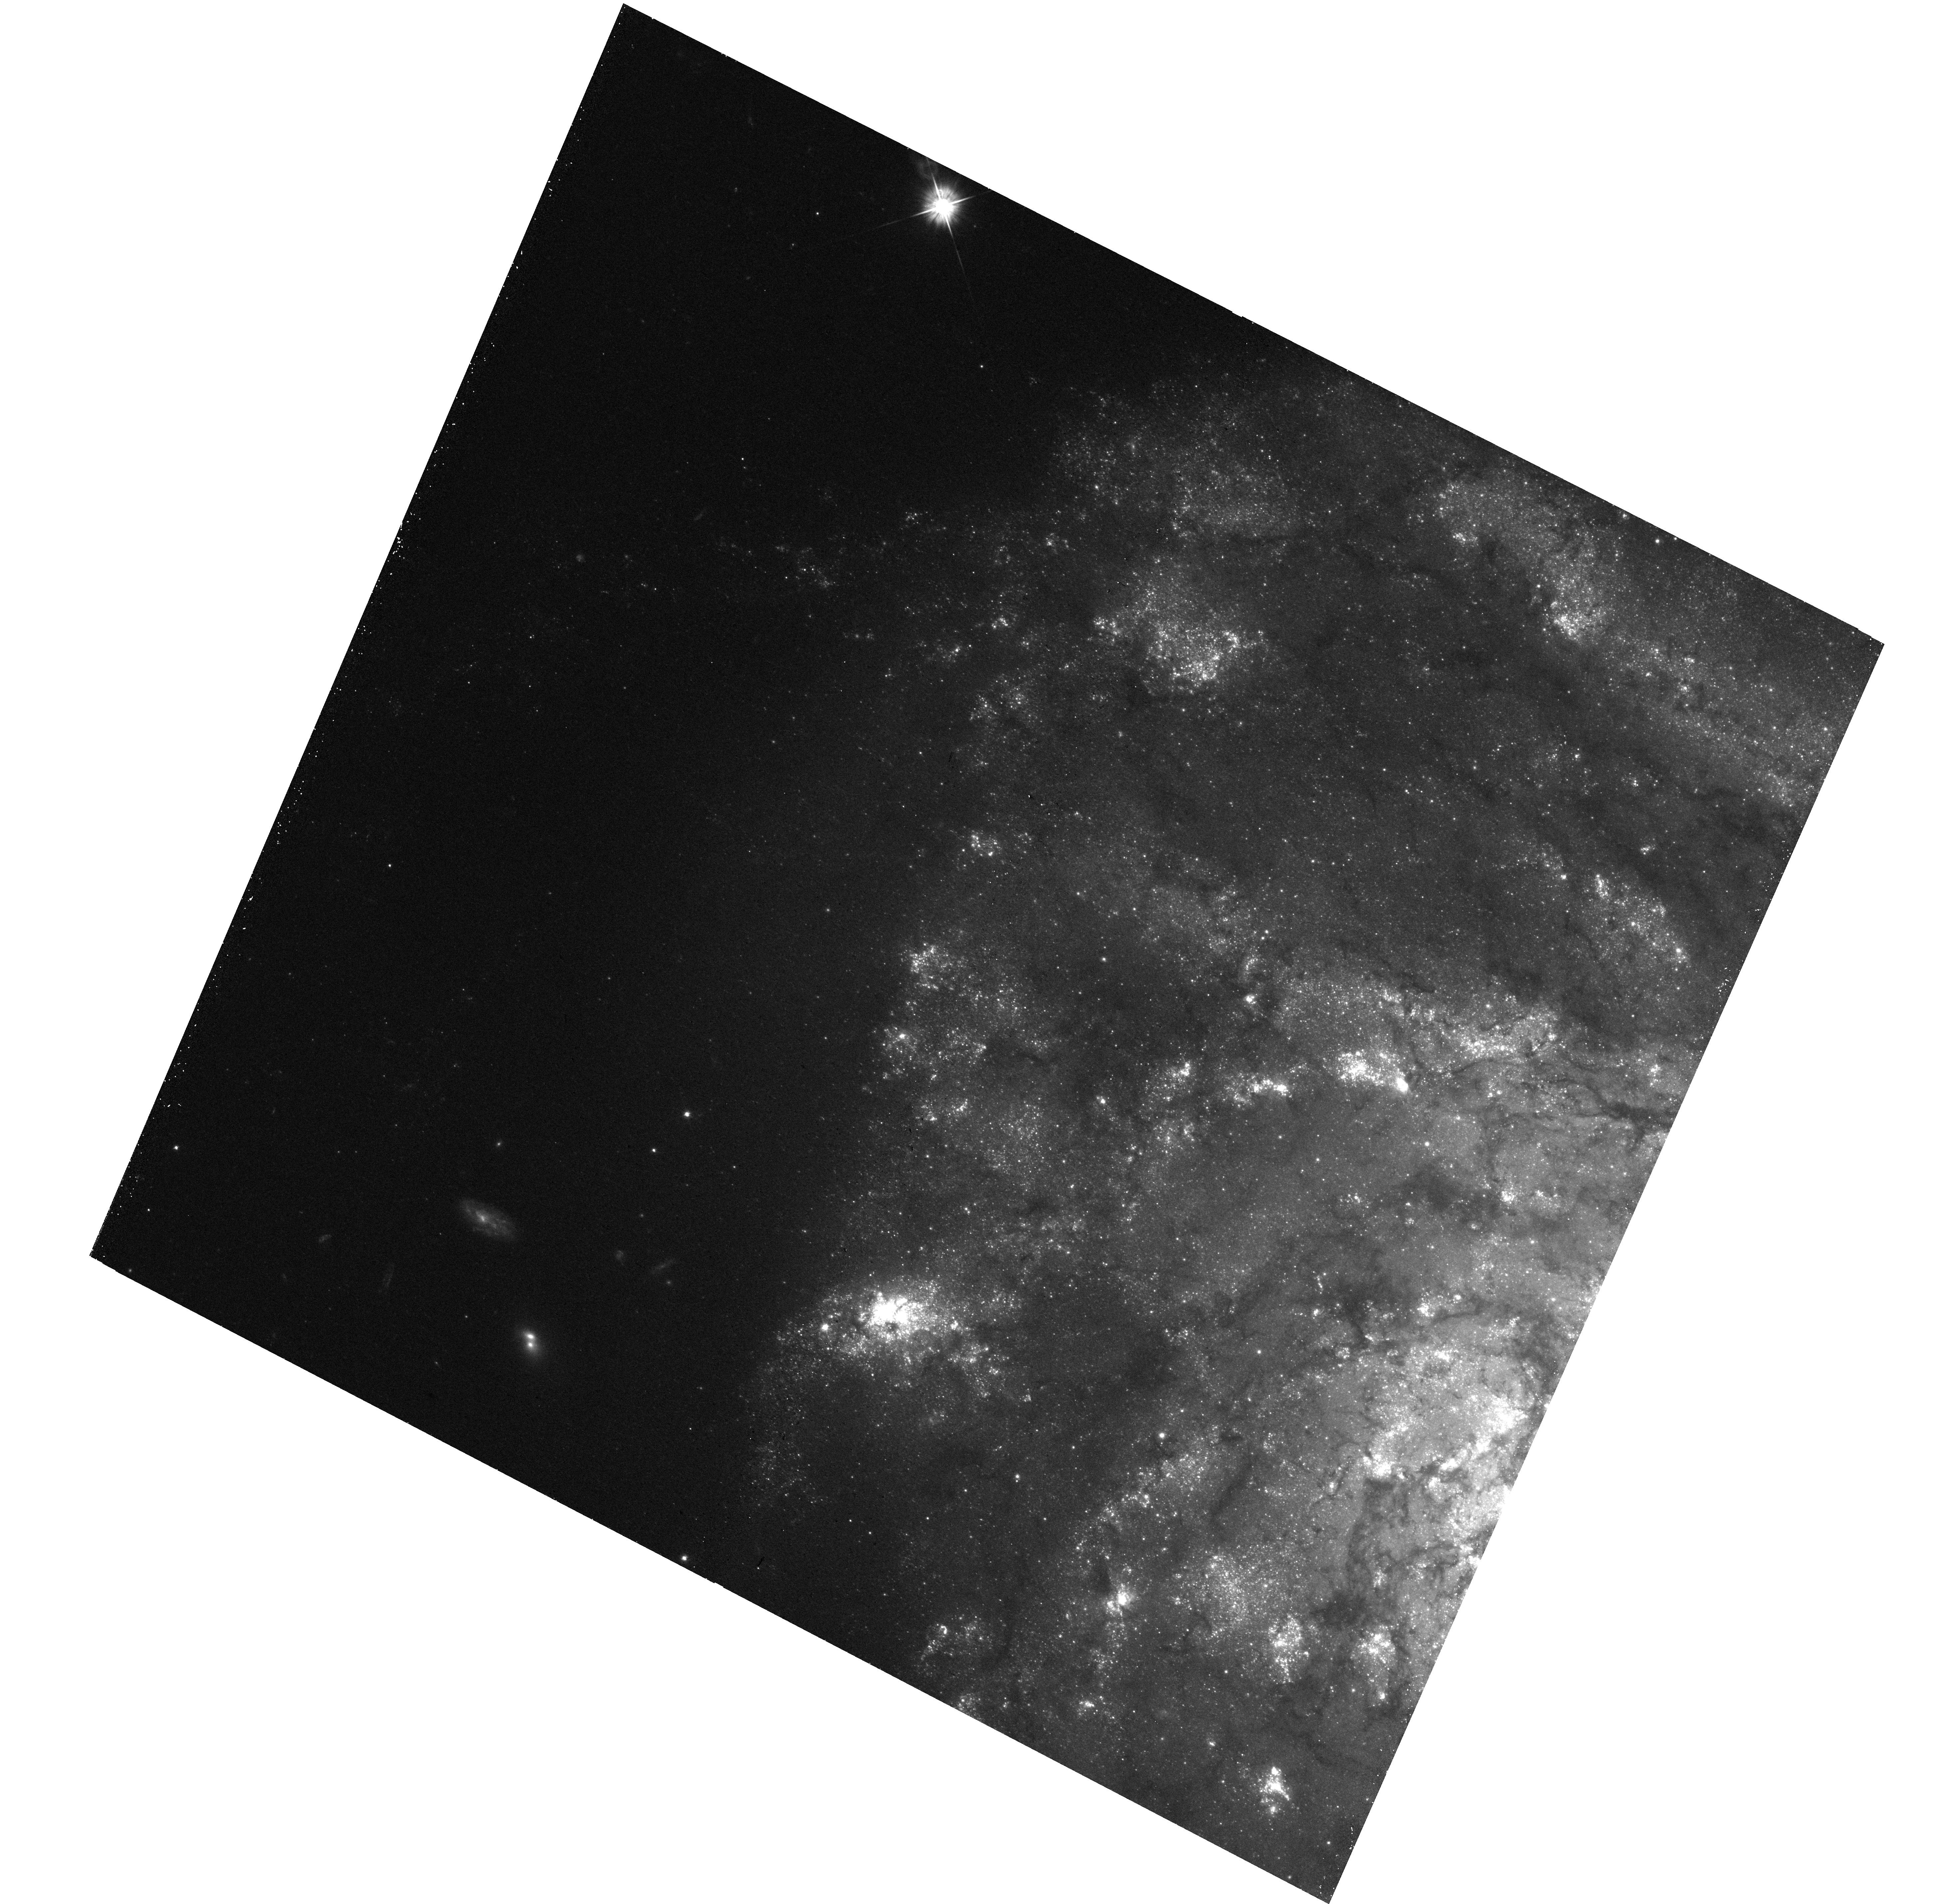
Target: NGC-4254-E
Instrument: WFC3/UVIS
Filter: F555W
Exposure: 18 min
Observation ID: hst_15654_23_wfc3_uvis_f555w_idxr23

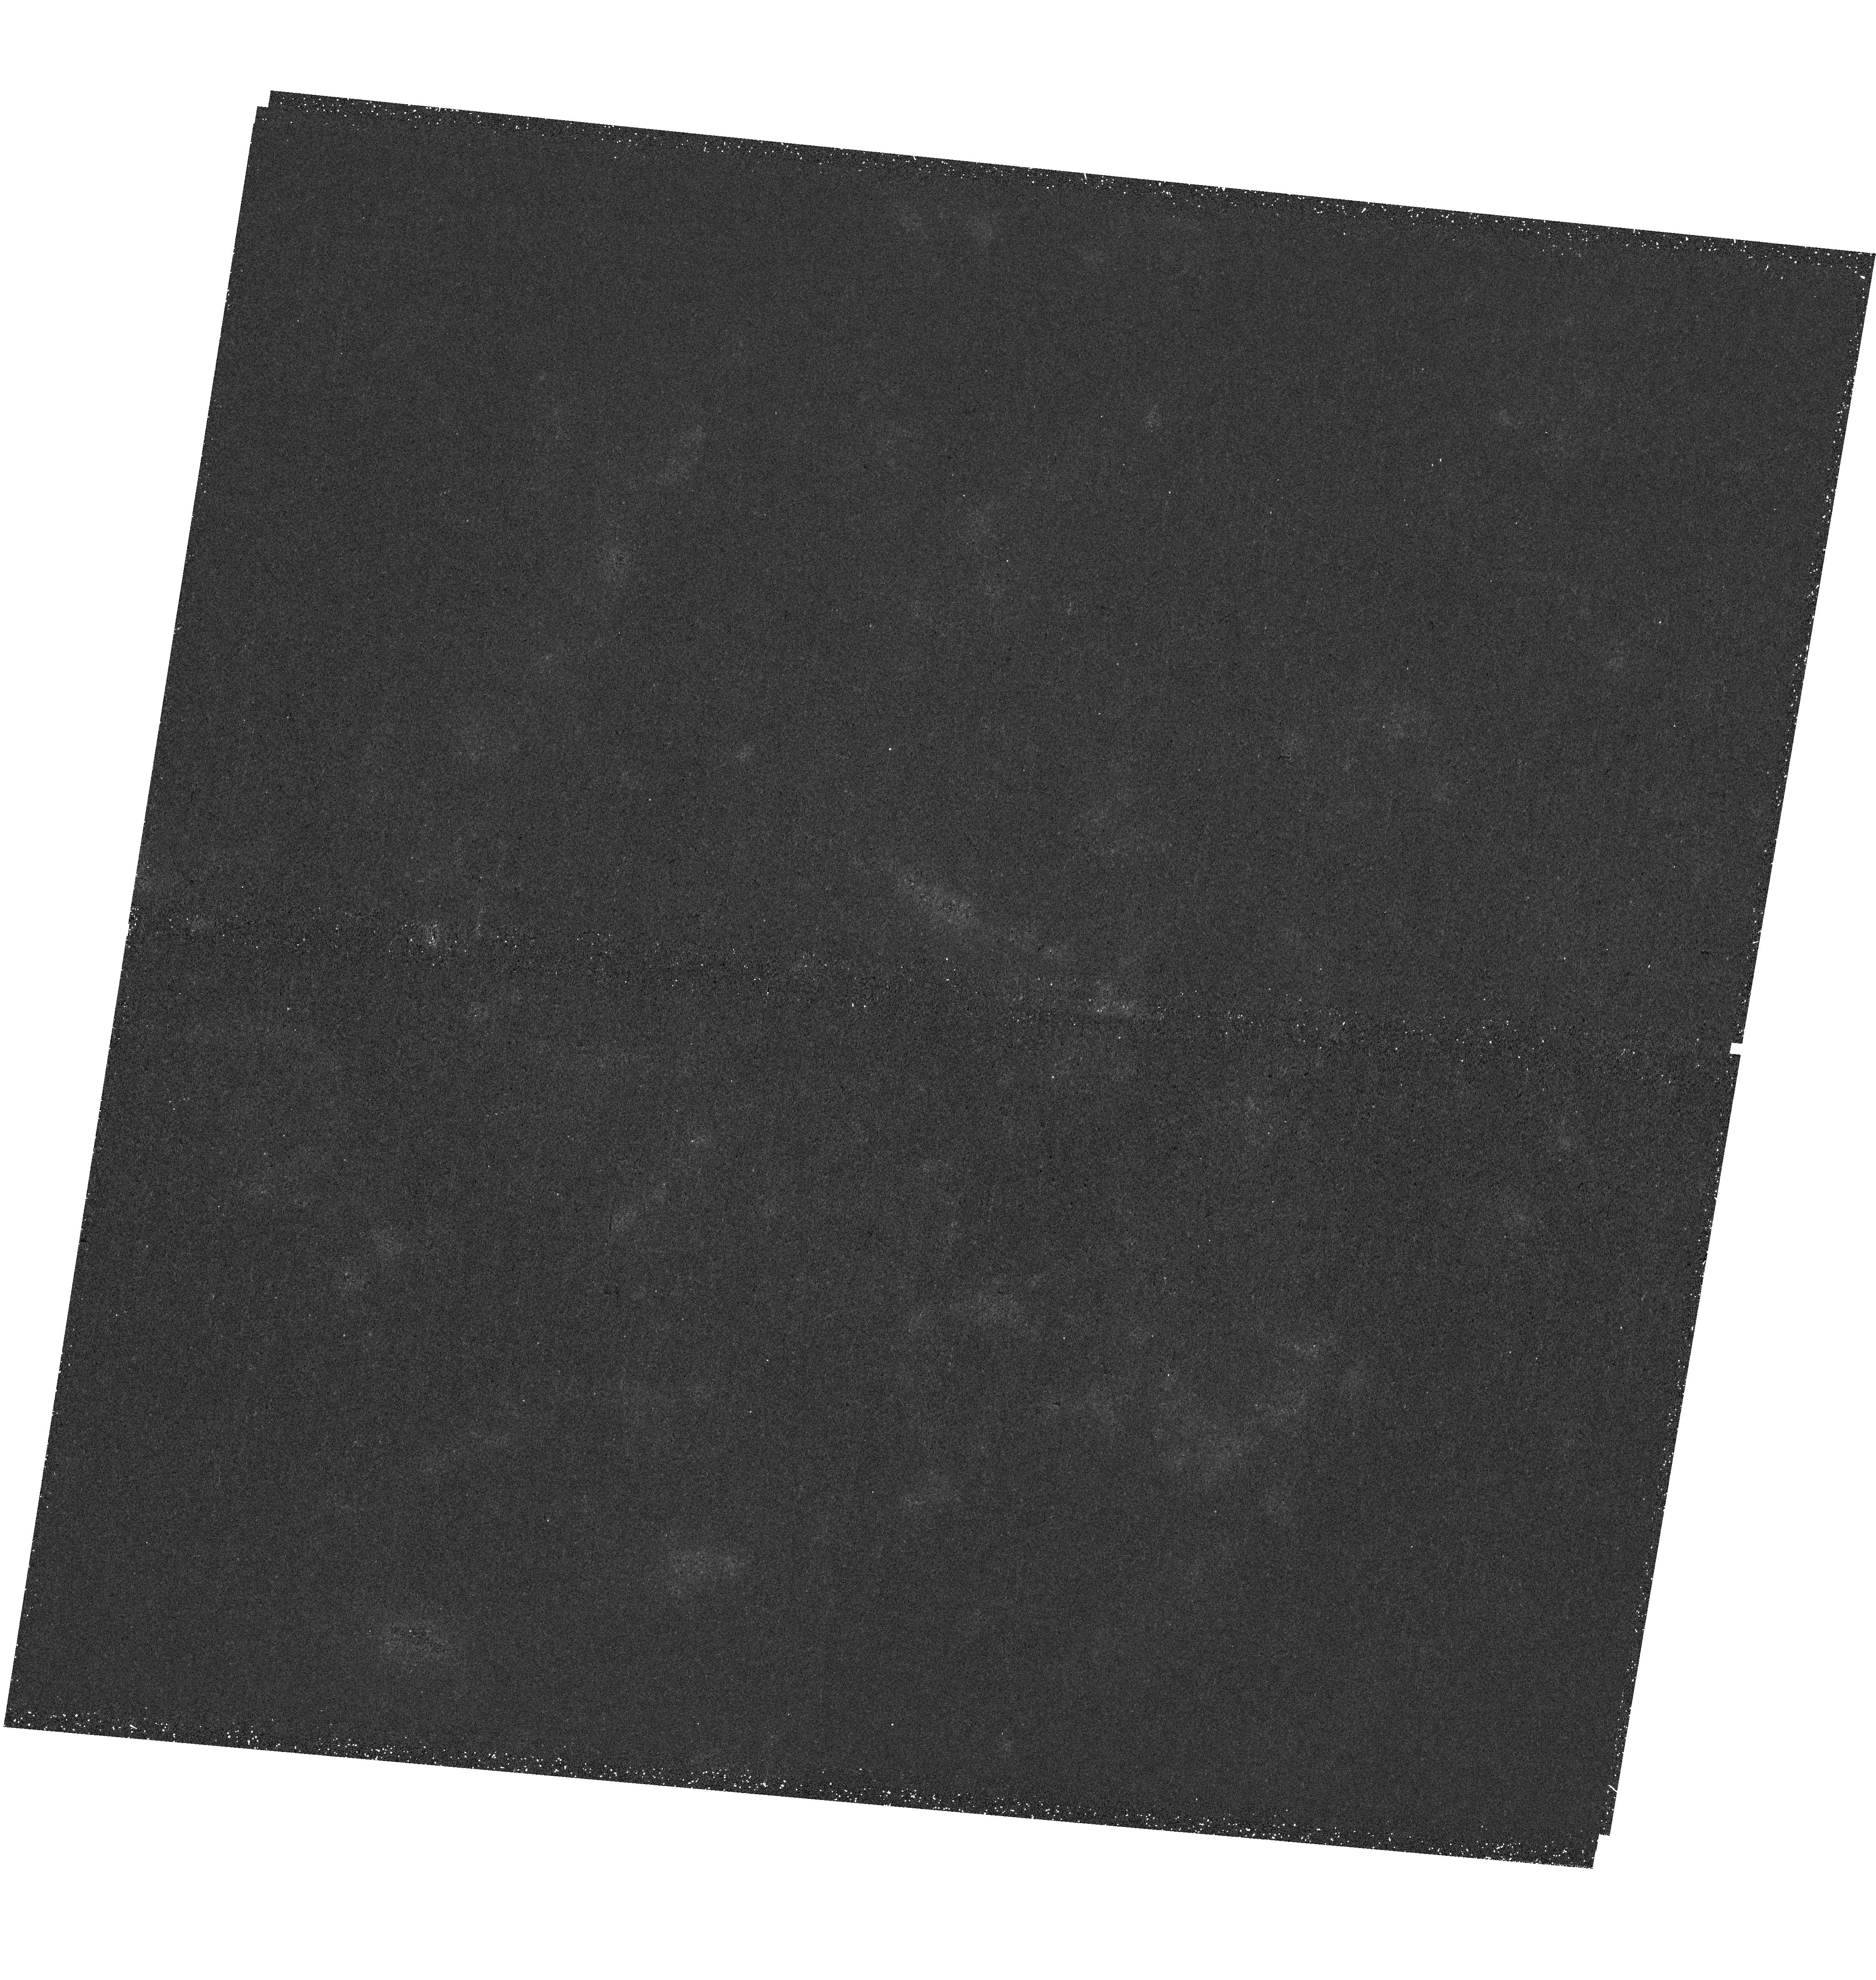
Target: NGC-685
Instrument: WFC3/UVIS
Filter: F275W
Exposure: 36 min
Observation ID: hst_15654_34_wfc3_uvis_f275w_idxr34

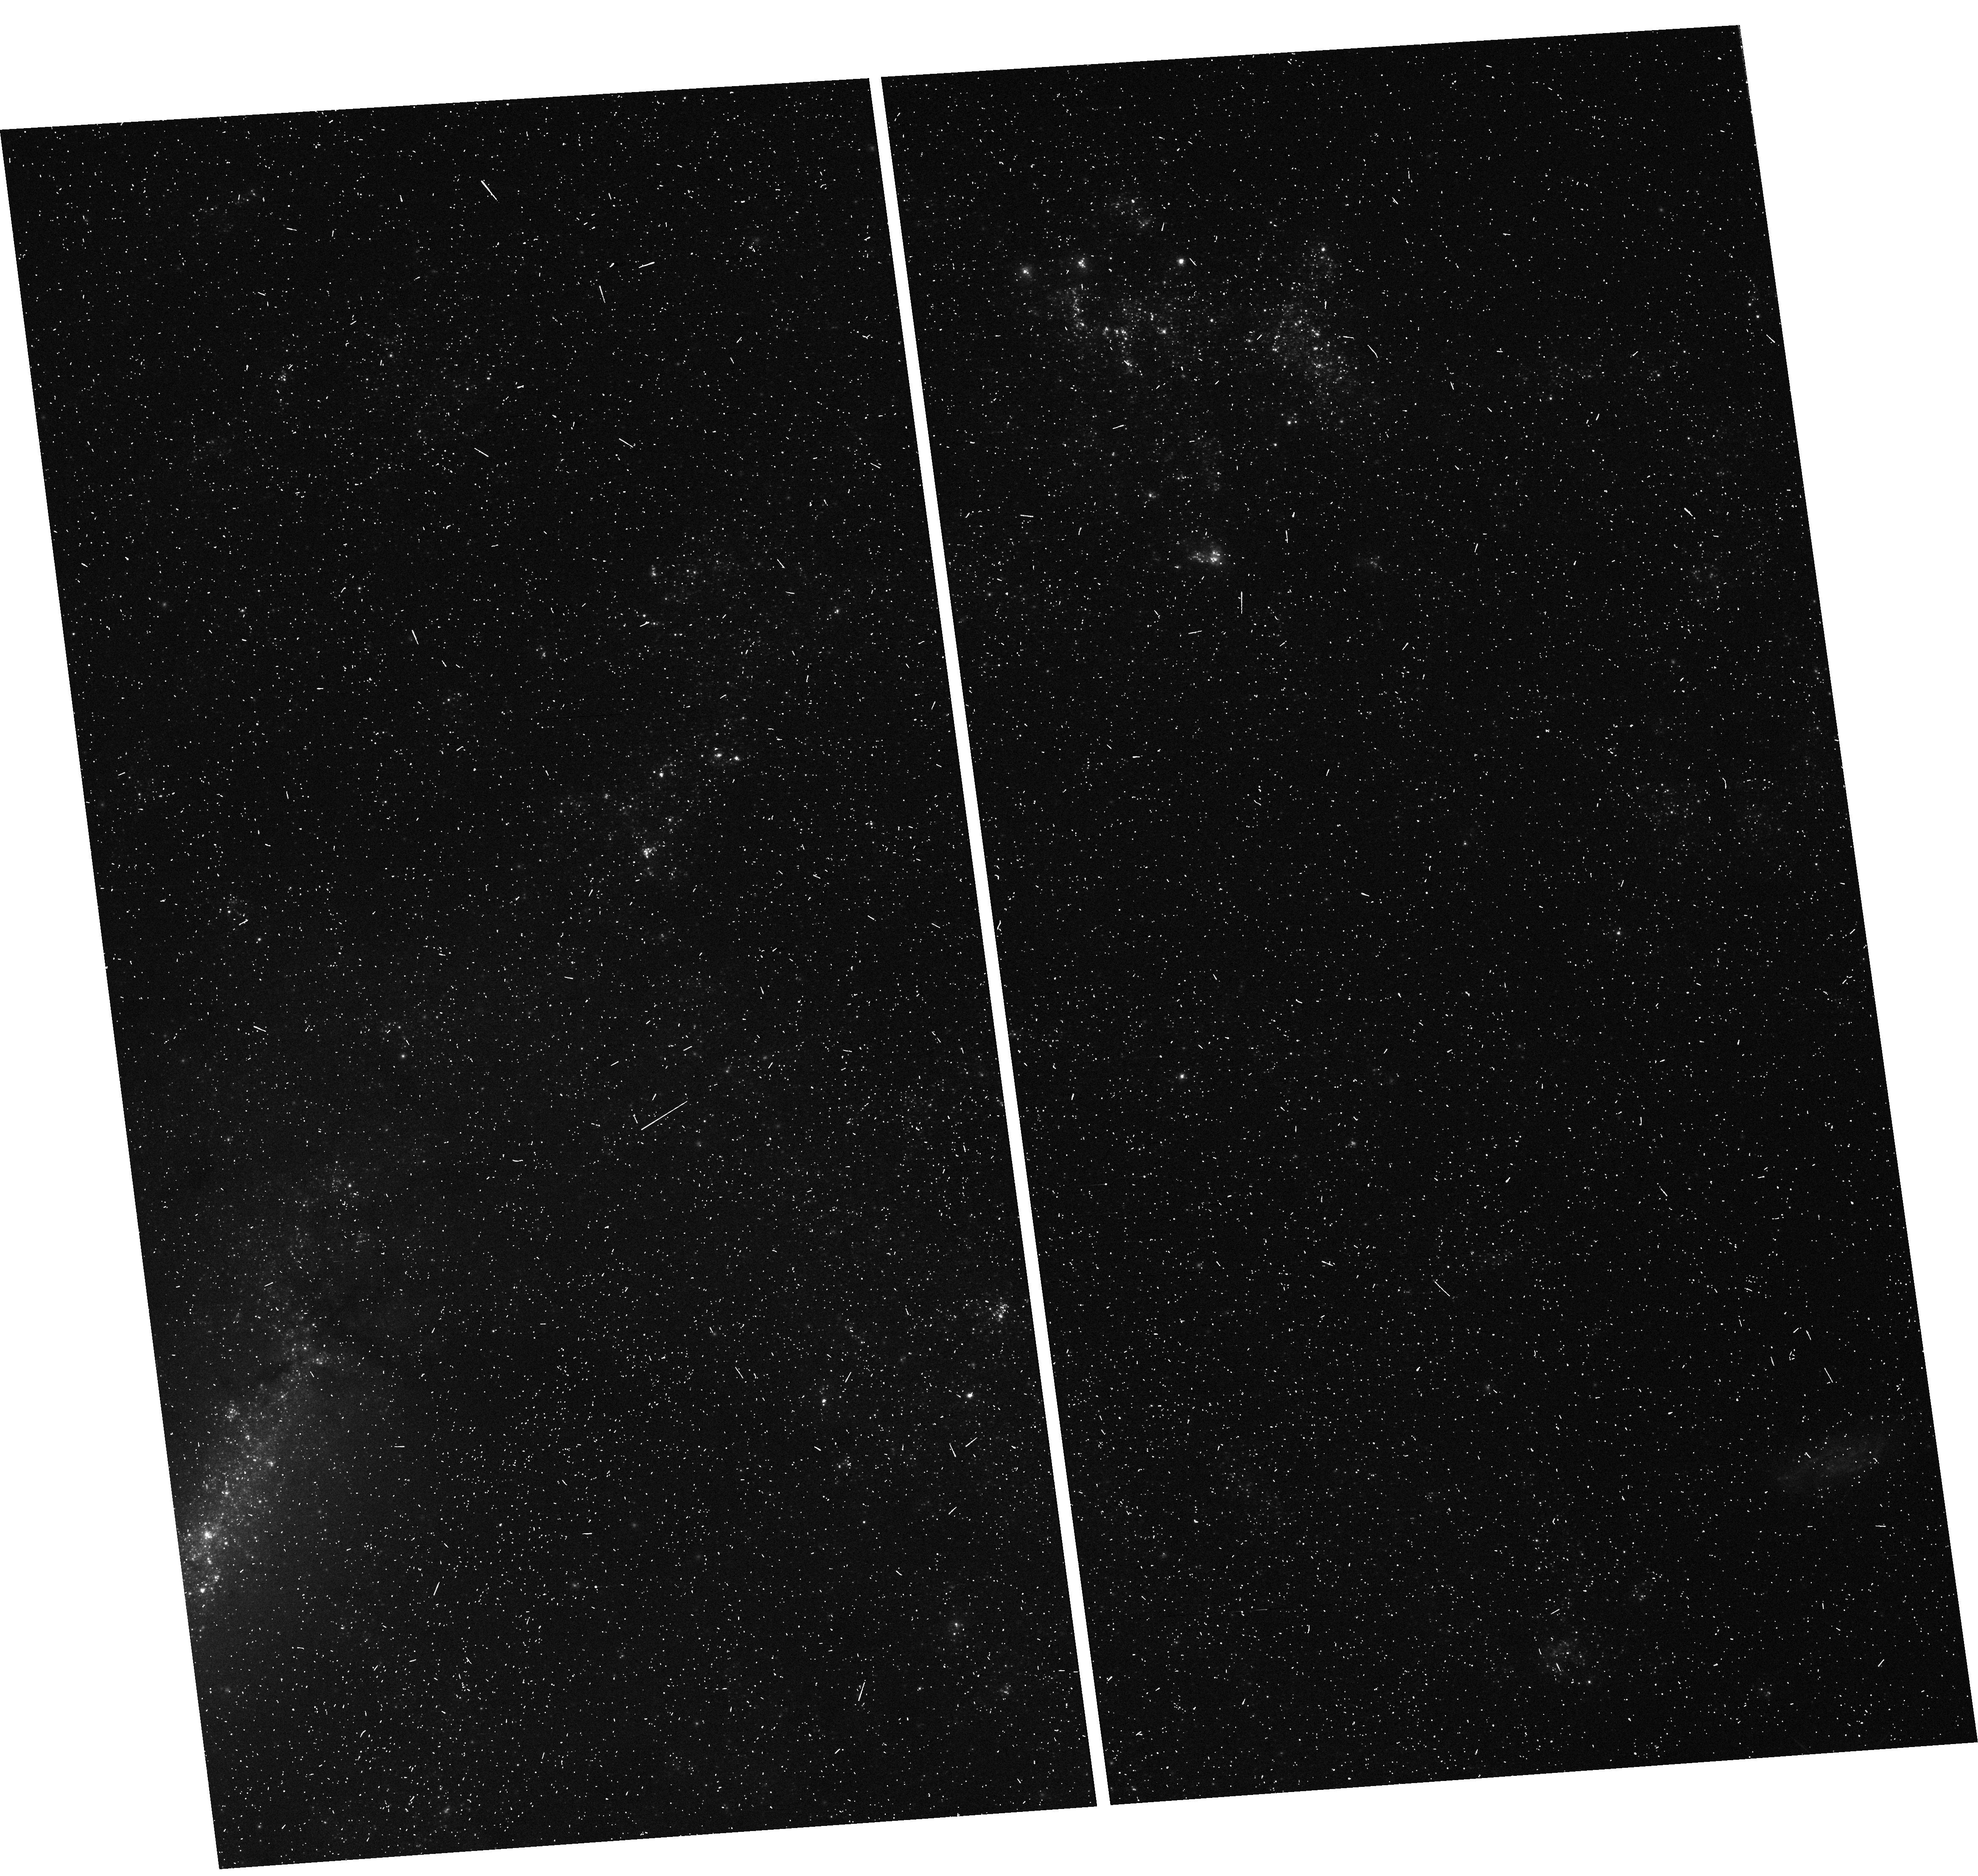
Target: NGC-5068-V38
Instrument: WFC3/UVIS
Filter: F438W
Exposure: 6 min
Observation ID: hst_15654_59_wfc3_uvis_f438w_idxr59

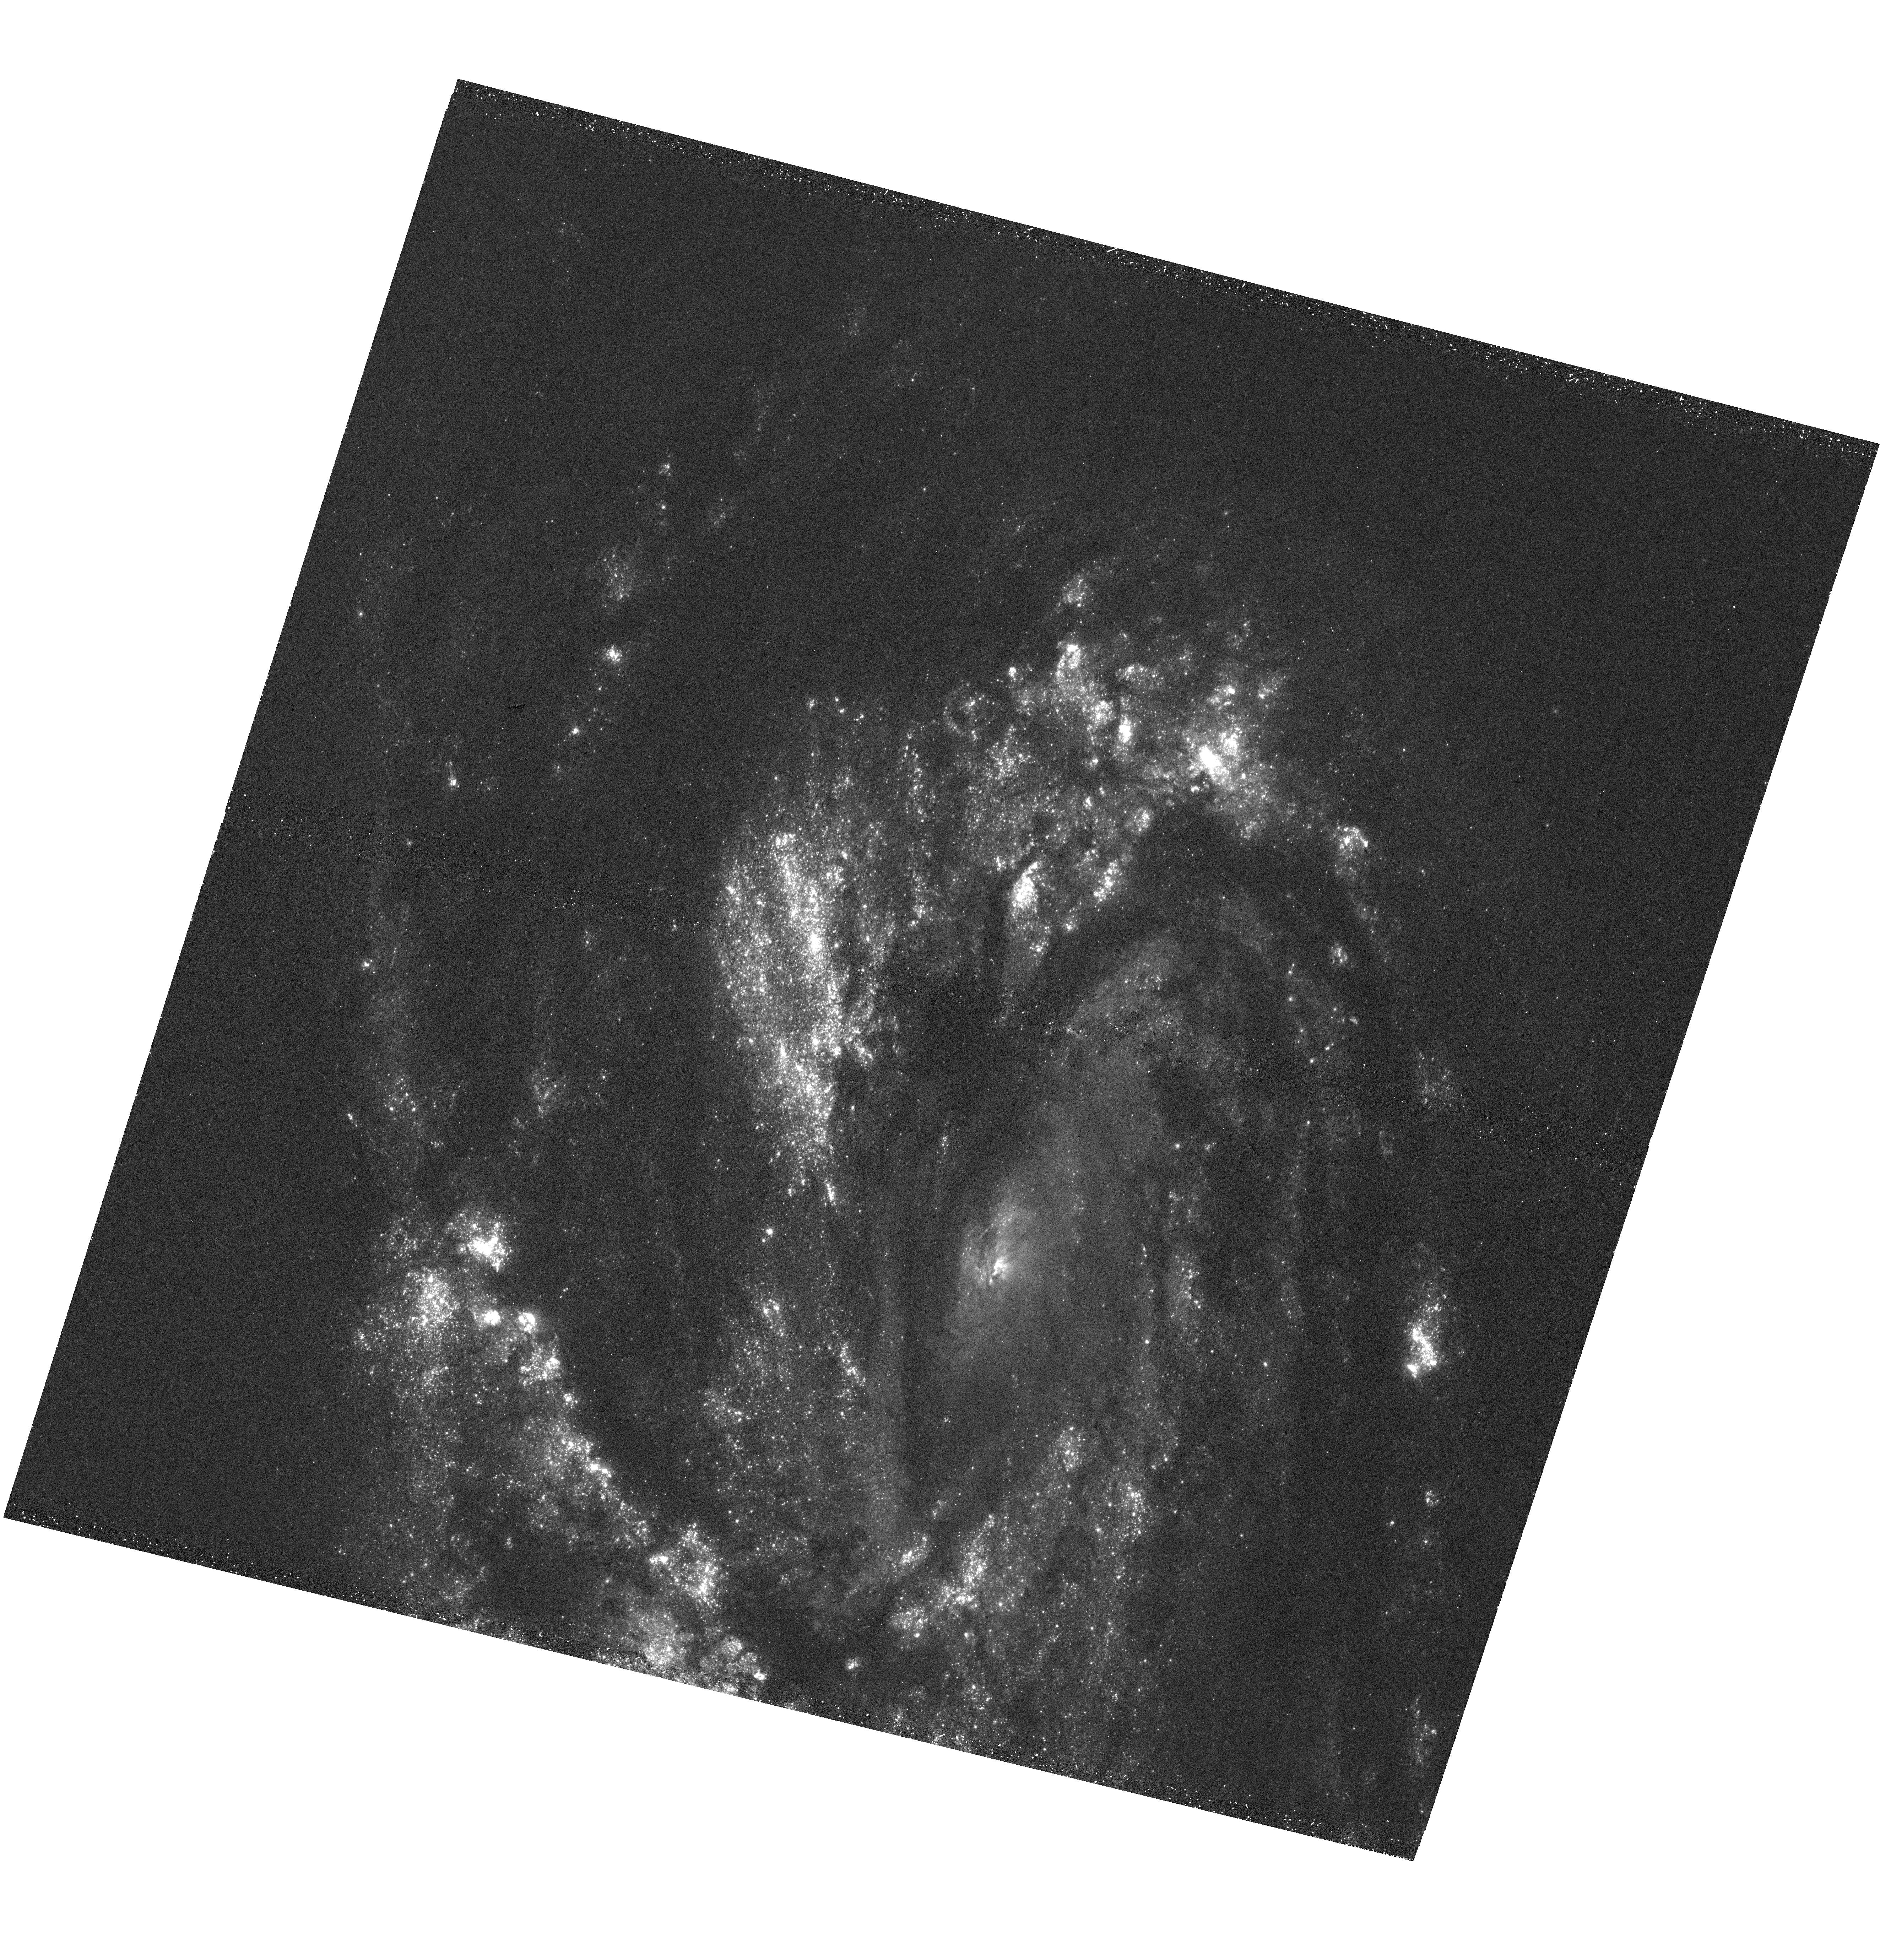
Target: NGC-3627
Instrument: WFC3/UVIS
Filter: F275W
Exposure: 36 min
Observation ID: hst_15654_22_wfc3_uvis_f275w_idxr22

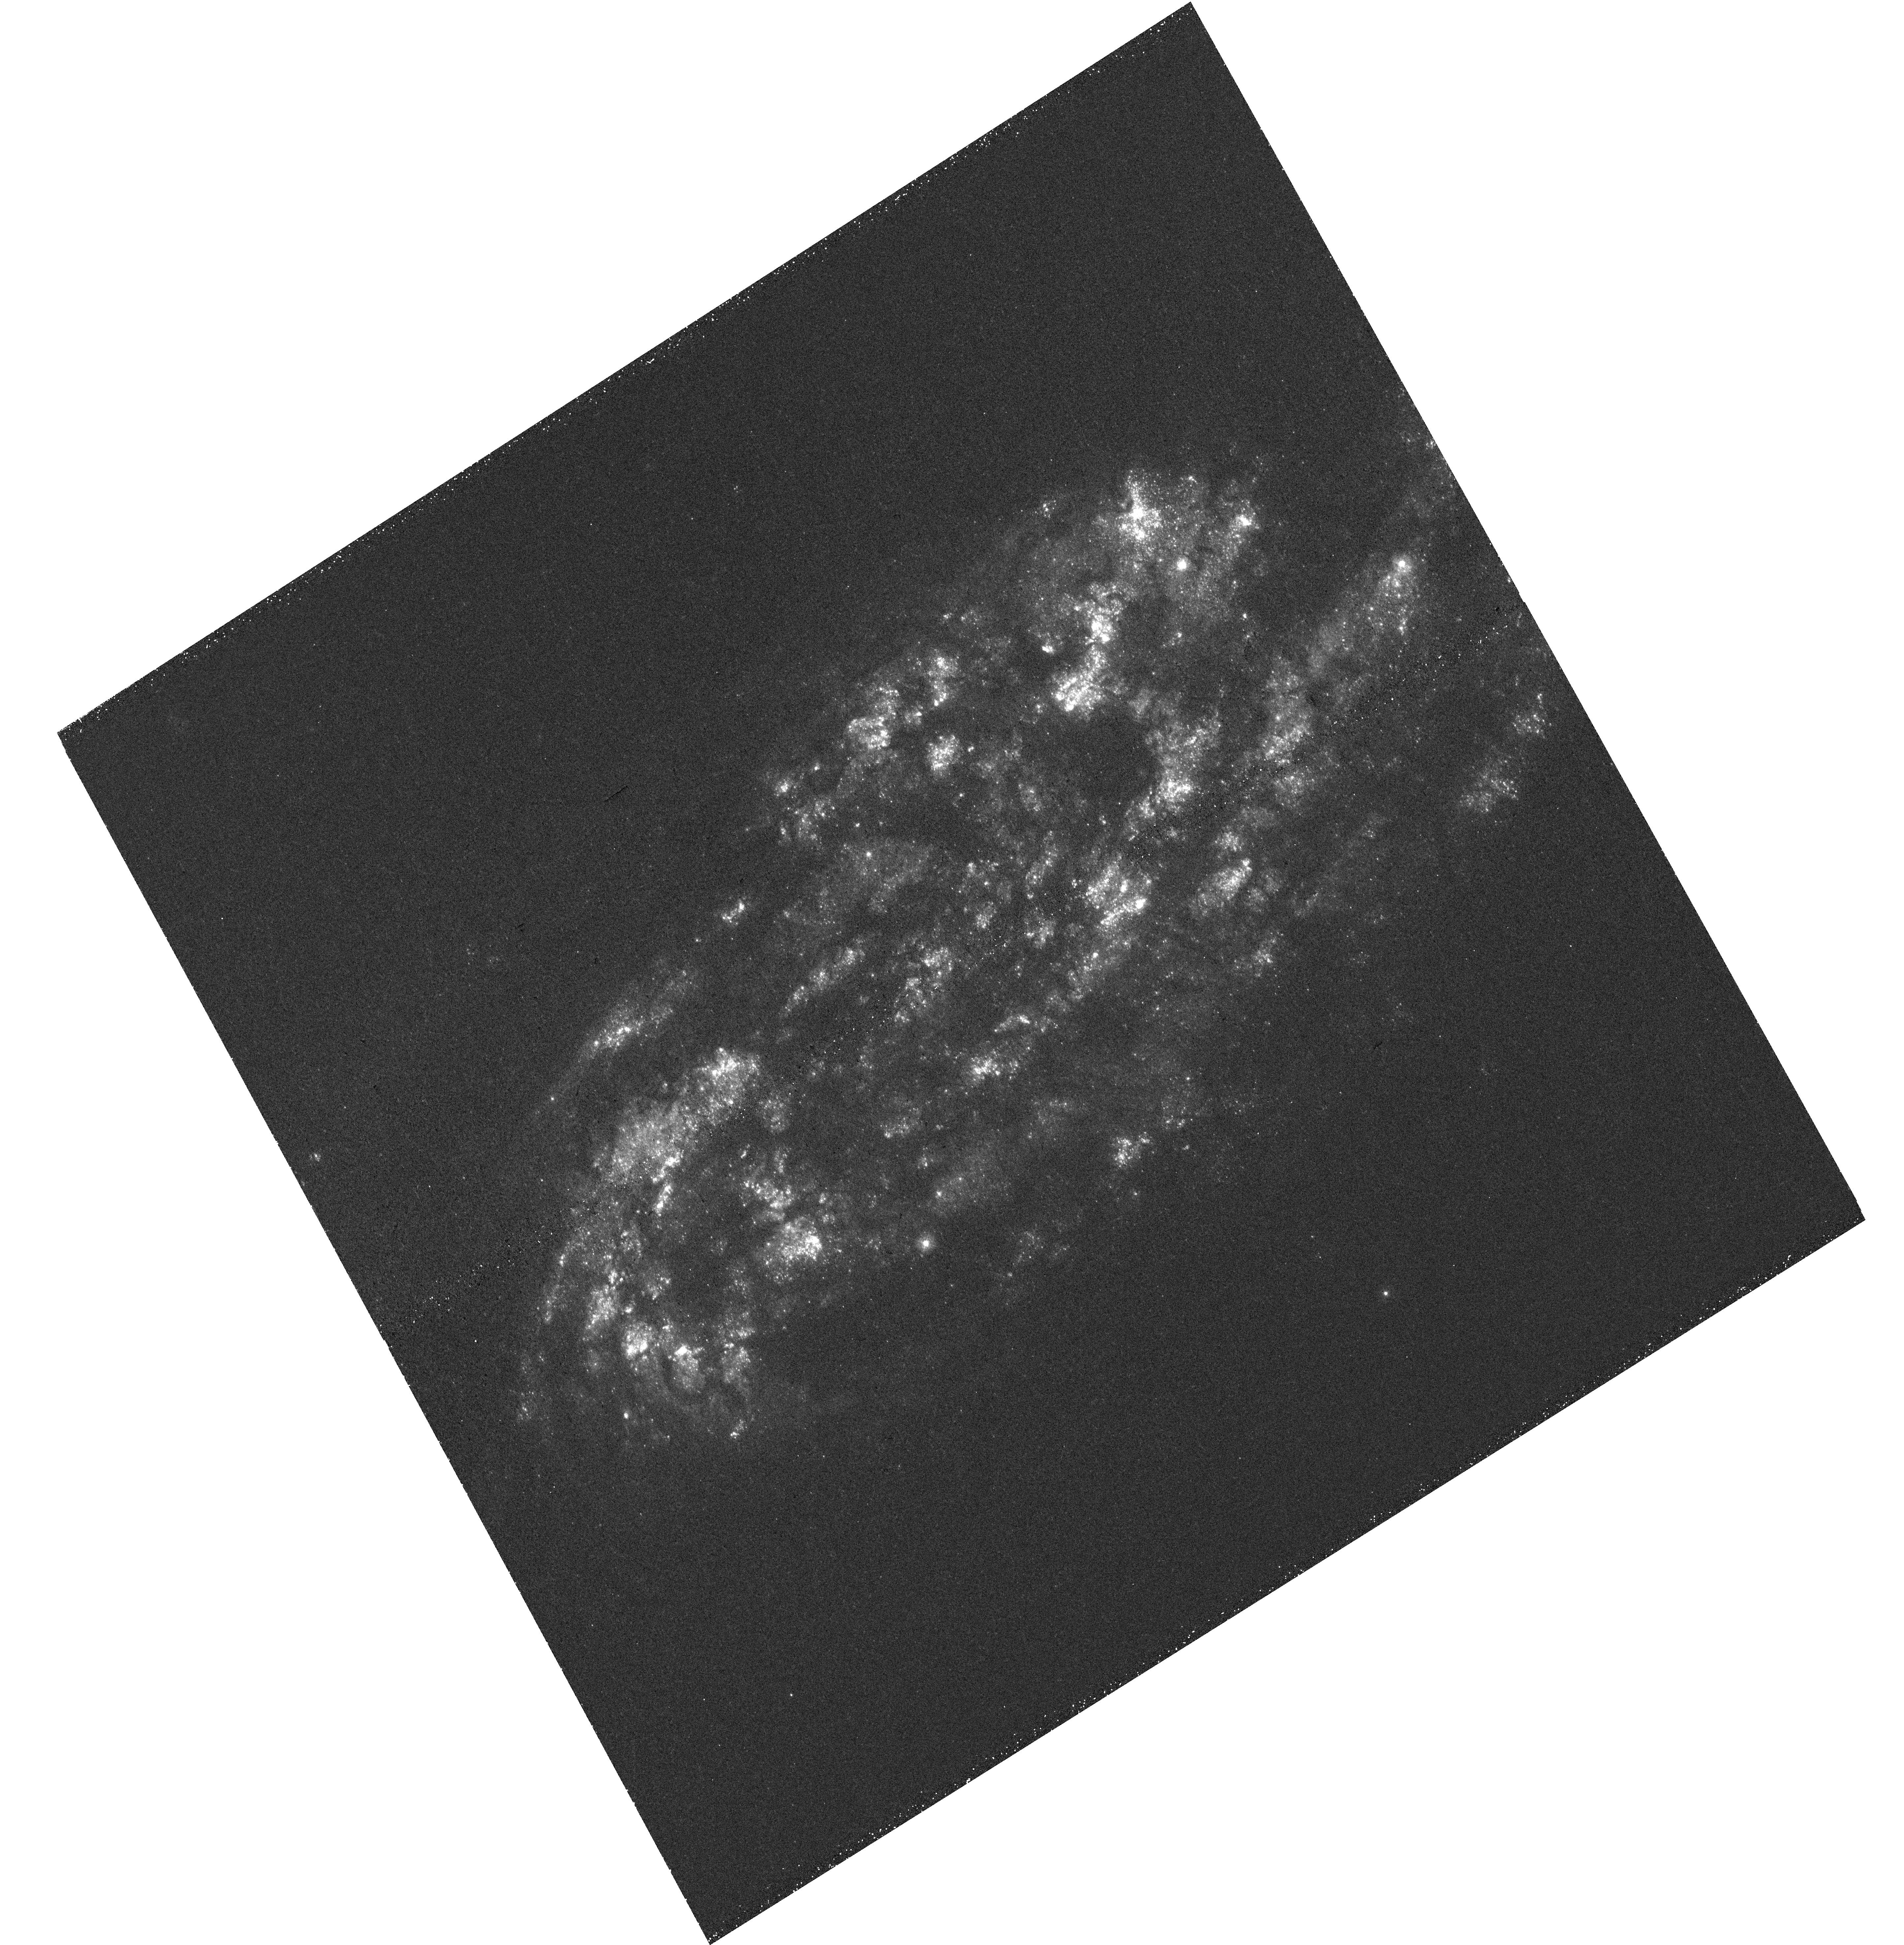
Target: NGC-1792
Instrument: WFC3/UVIS
Filter: F275W
Exposure: 36 min
Observation ID: hst_15654_14_wfc3_uvis_f275w_idxr14

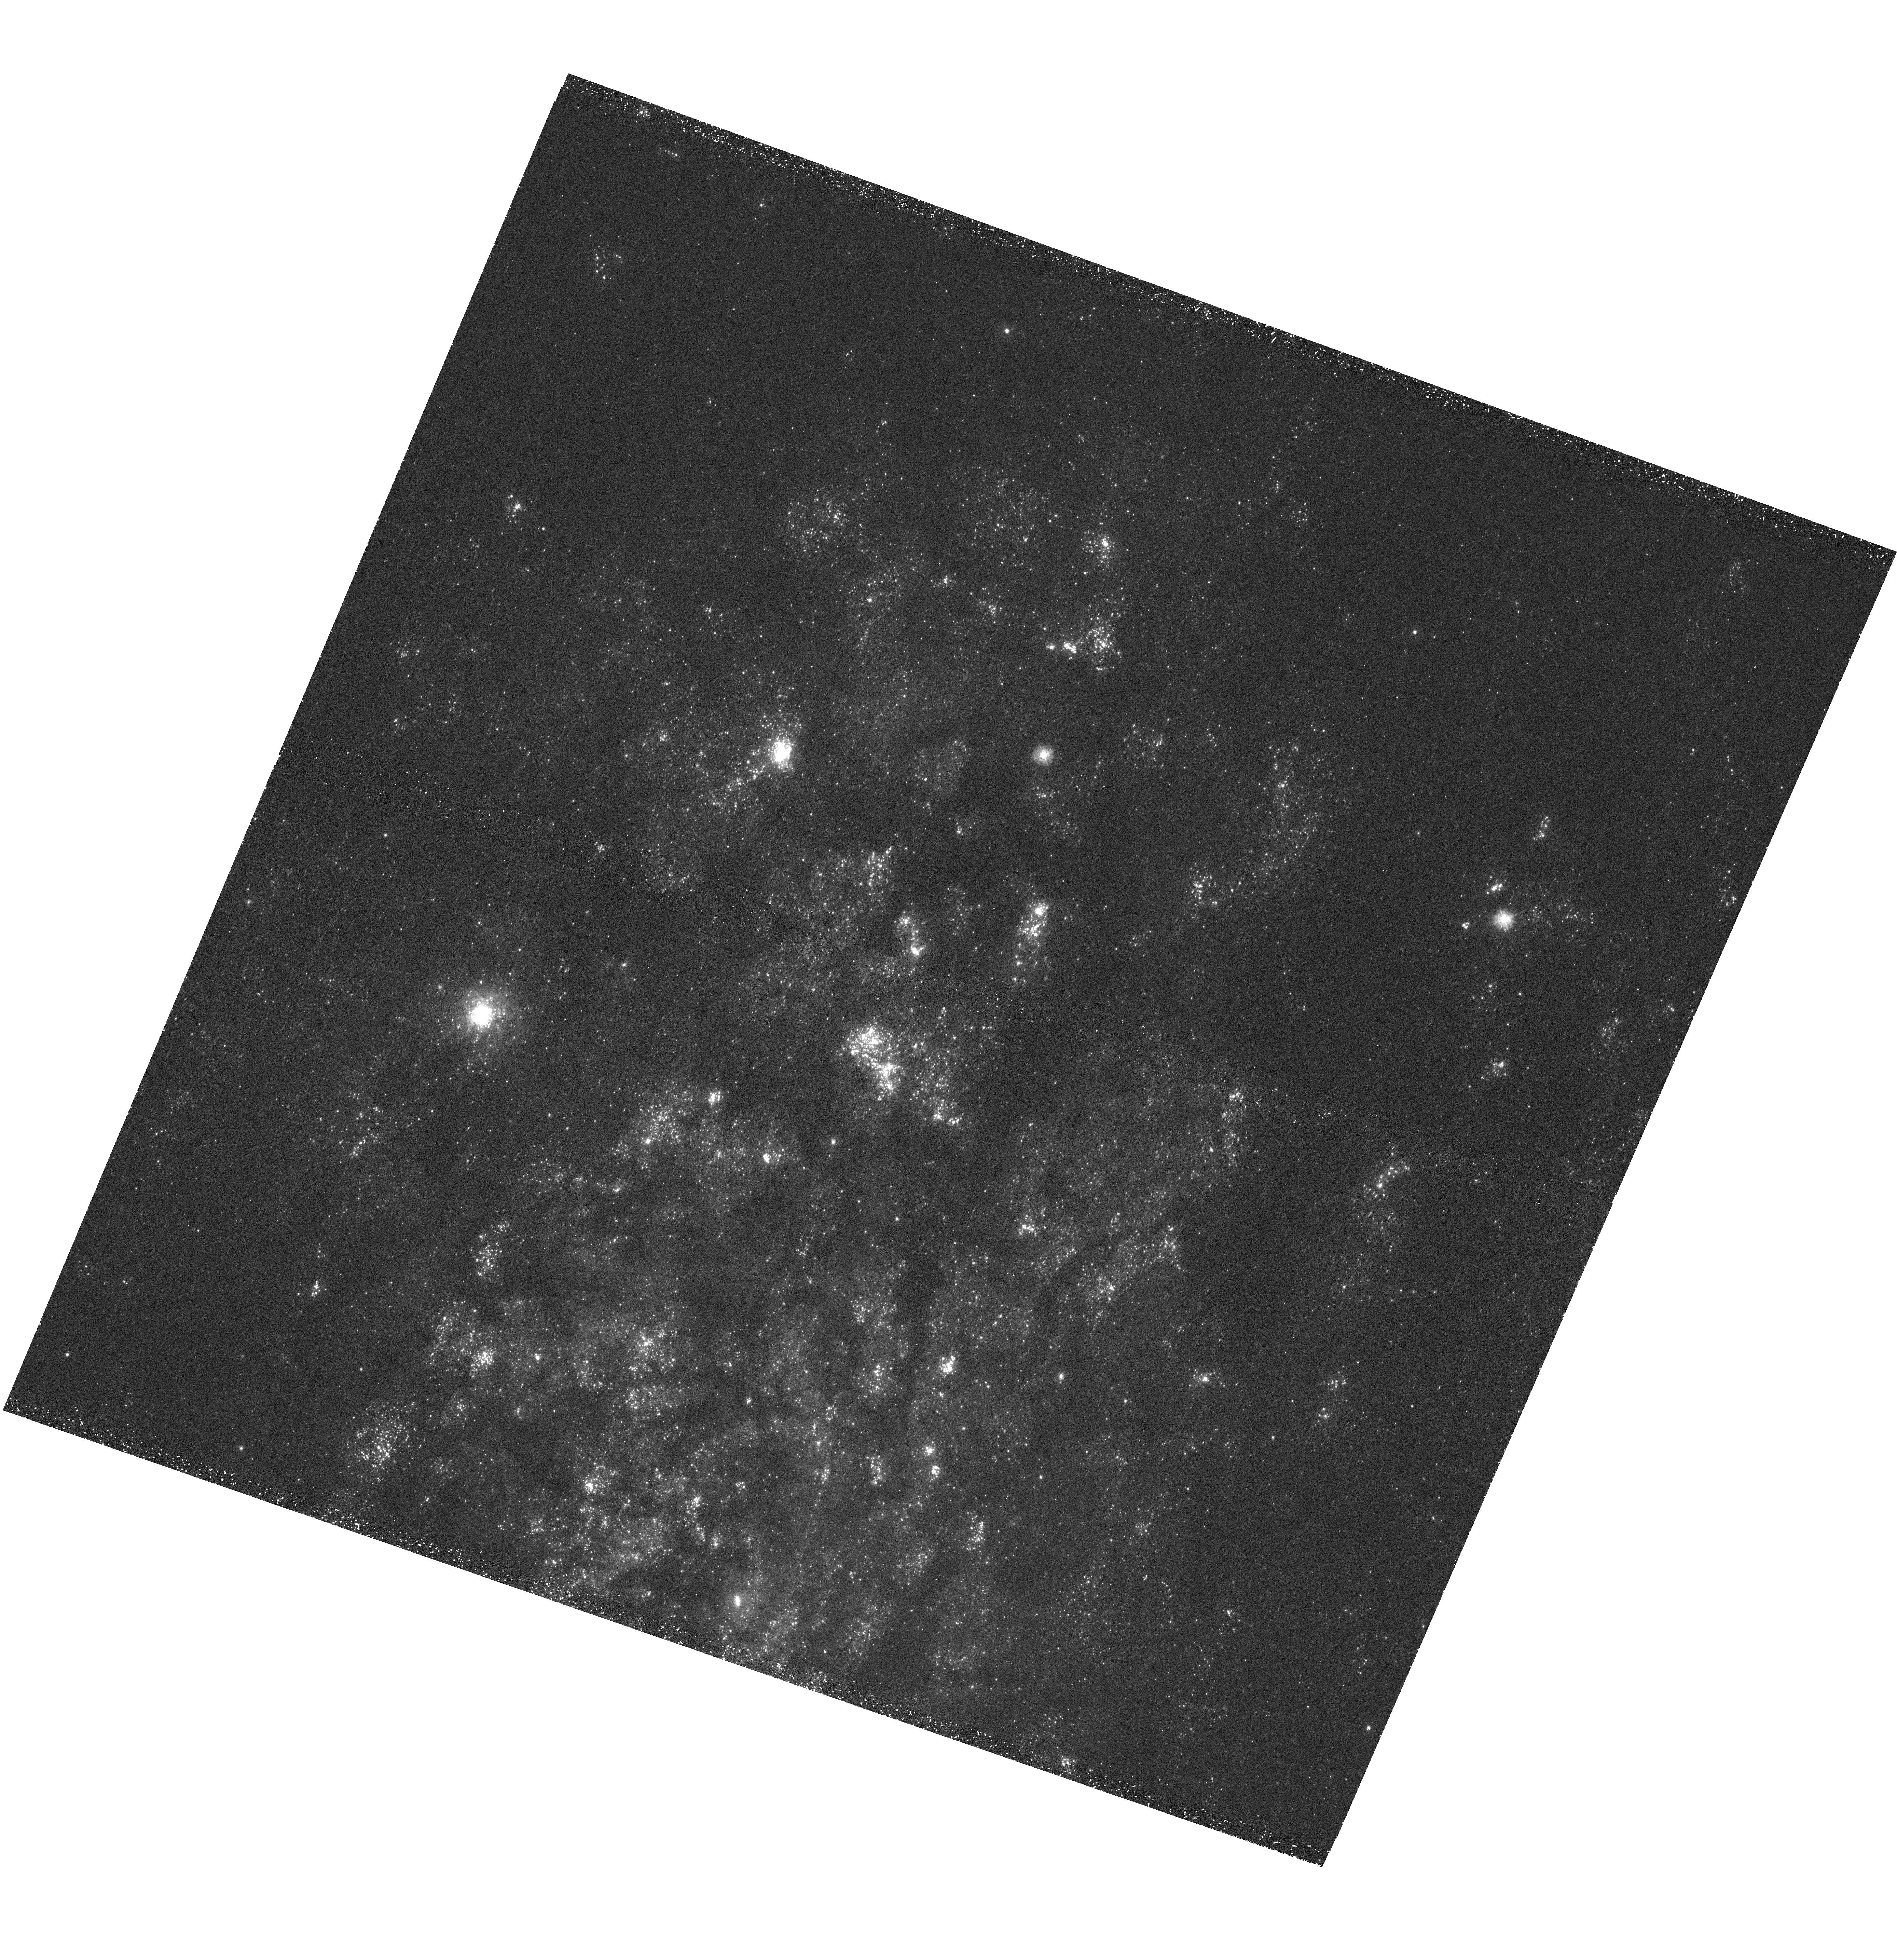
Target: NGC-3621
Instrument: WFC3/UVIS
Filter: F275W
Exposure: 39 min
Observation ID: hst_15654_21_wfc3_uvis_f275w_idxr21

PHANGS-HST: Linking Stars and Gas throughout the Scales of Star Formation (PI: Lee, Janice)

We seek to build the first astronomical dataset to chart the connections between young stars and cold gas, on the fundamental scales of star clusters and molecular clouds, throughout a diversity of galactic environments found in the local Universe. To enable this work, we will conduct five-band HST UV-optical imaging for 38 galaxies from PHANGS, the principal ALMA Large Program for nearby galaxies (<~17 Mpc). PHANGS has obtained CO (2-1) maps for all massive star forming systems where ALMA can detect molecular clouds and efficiently capture the star-forming disk. HST's high resolution and UV capabilities are required to identify young stellar associations and clusters, and accurately measure their ages, masses, and extinctions. PHANGS-HST will yield an unprecedented catalog of ~100, 000 star clusters, associations, and clouds to provide new constraints on star formation timescales, efficiencies, the evolution of multi-scale structure, and finally enable systematic study of their dependence on key galaxy-scale properties (e.g., ISM phase balance, gas mass, star formation rate, surface densities, and galaxy morphology). These investigations are critical for informing a unified theory of star formation; gaining insight into galaxy scaling relationships such as the Kennicutt-Schmidt star formation law; and bridging the detailed study of star formation in Milky Way and select nearby galaxies to the field of galaxy evolution. PHANGS-HST will produce a treasury of science and HST-ALMA joint data products which will seed a wealth of community science in star formation and beyond, and moreover, are required to maximize the scientific return in a major area of study for JWST - dust embedded star formation.